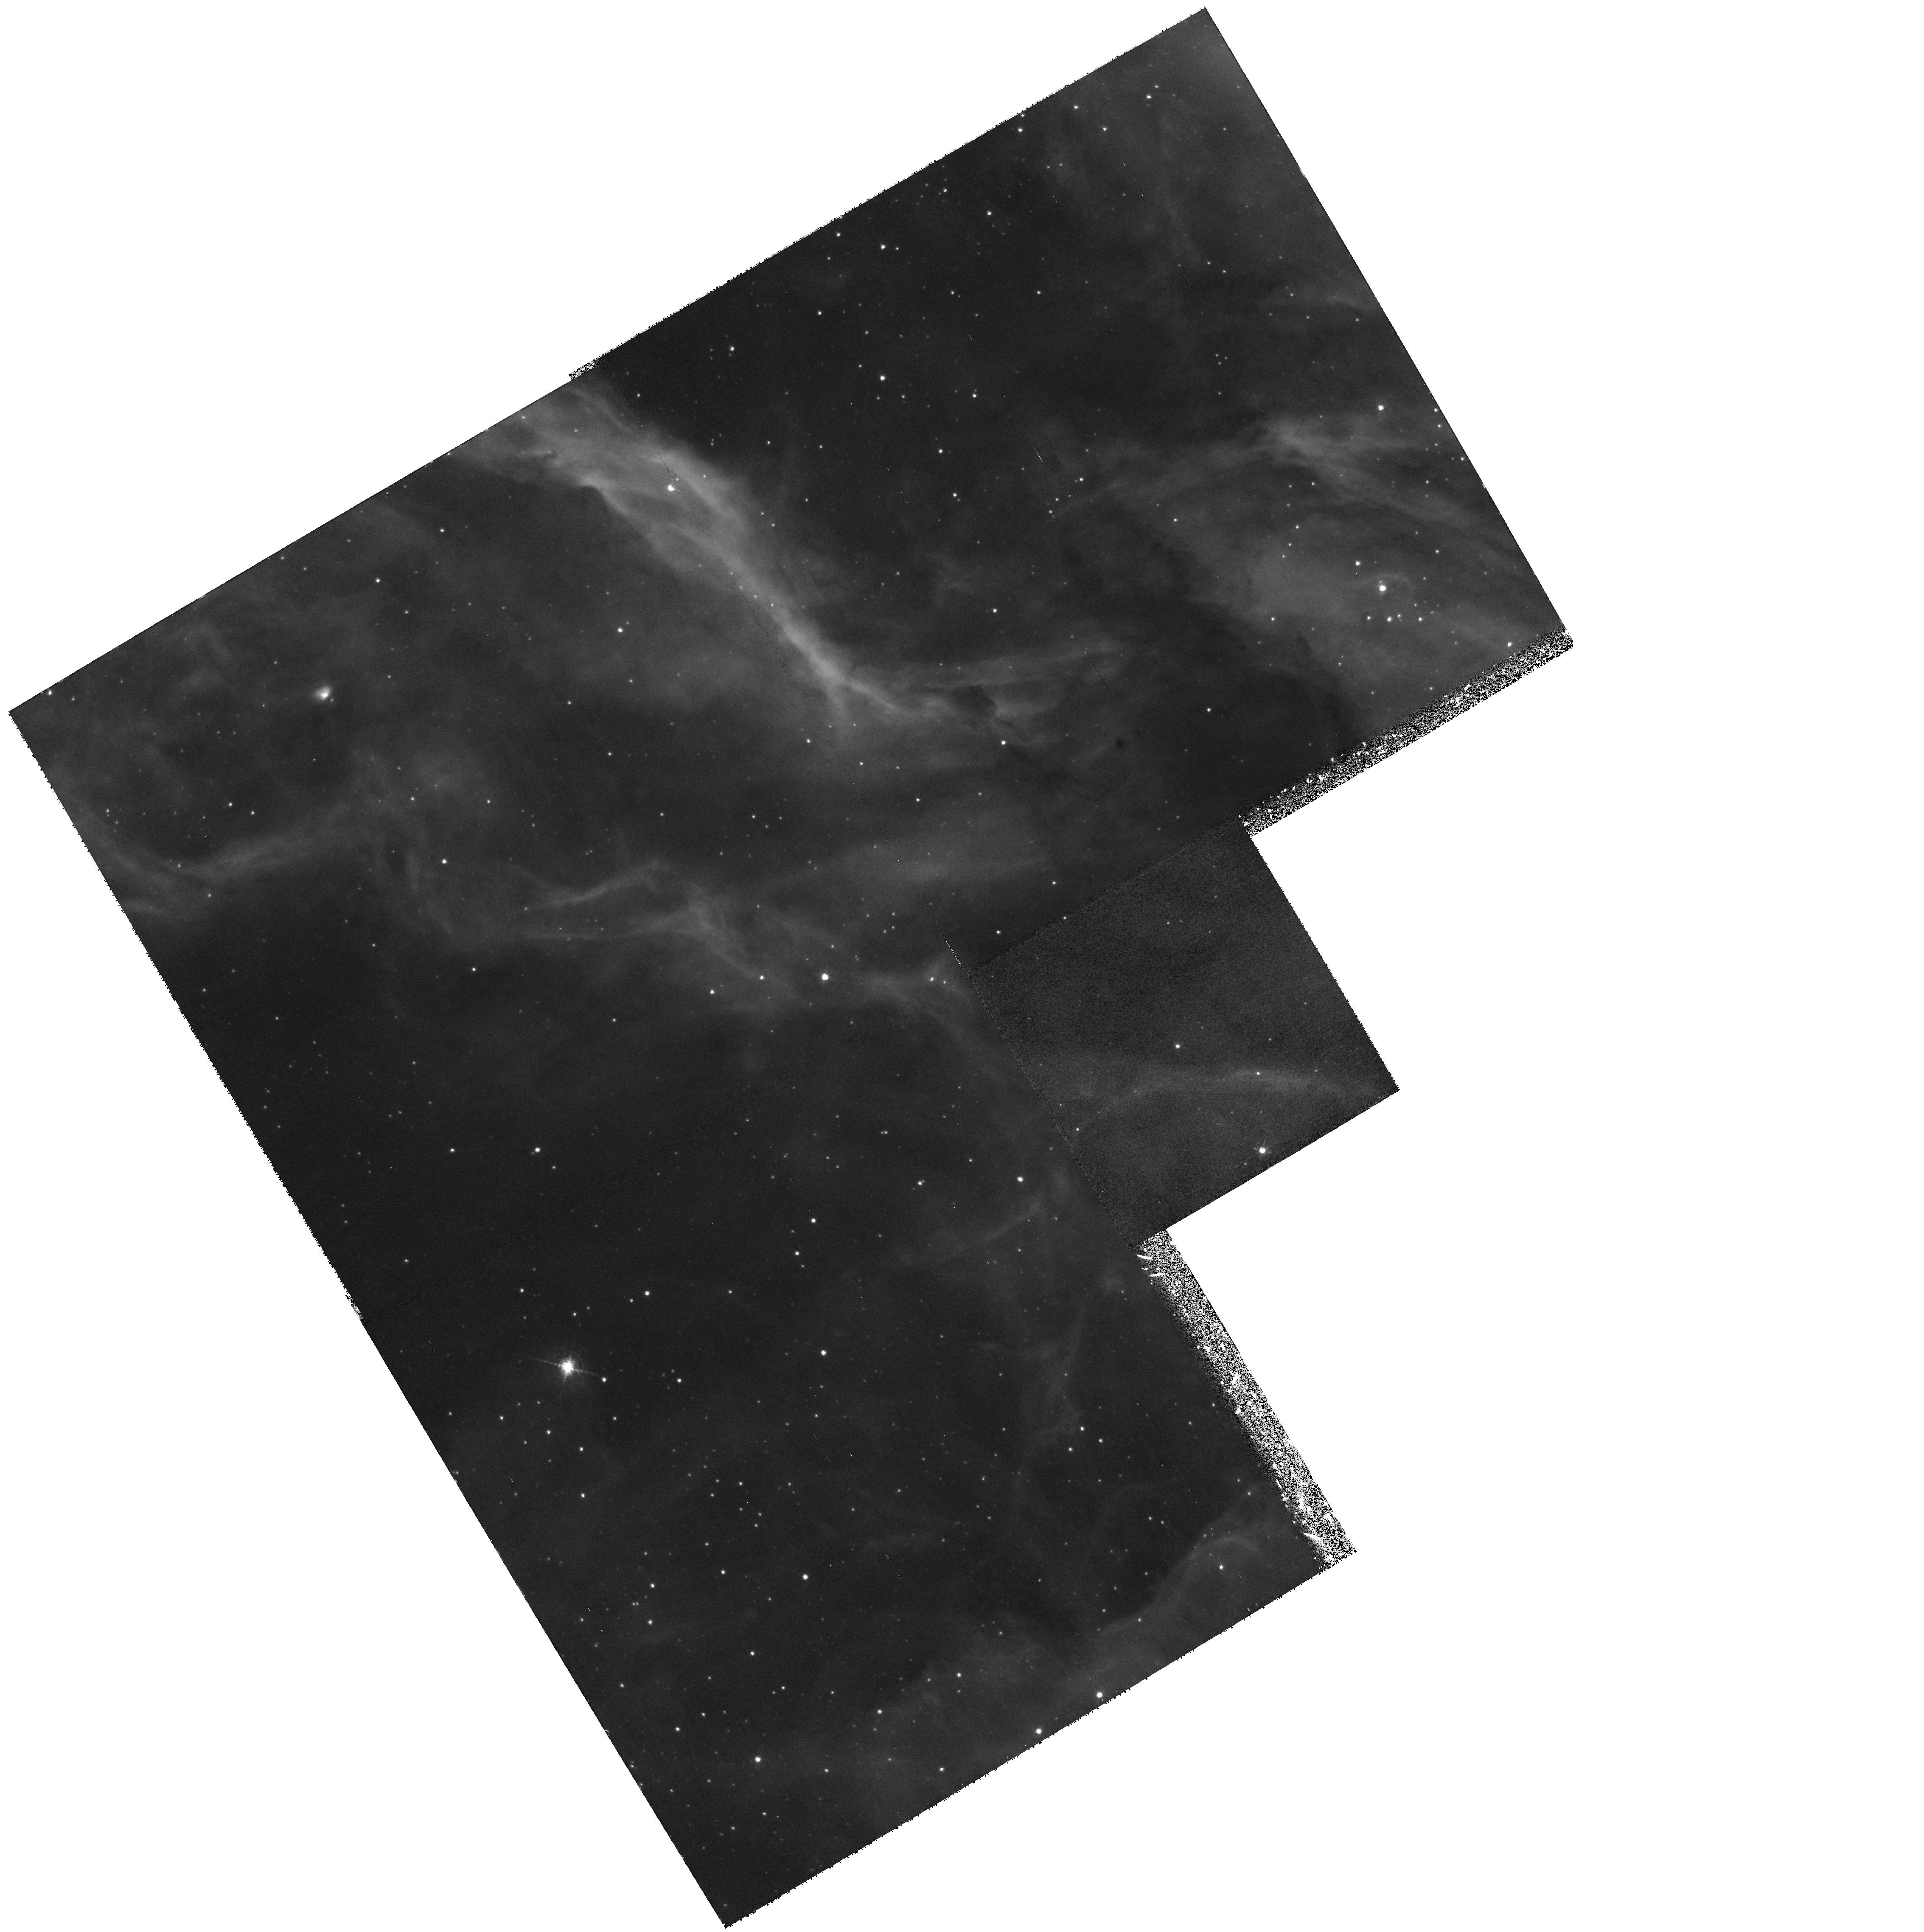
Target: LMC-SN1987A-PAR
Instrument: WFPC2/PC
Filter: F656N
Exposure: 43 min
Observation ID: hst_8243_11_wfpc2_pc_f656n_u5i211

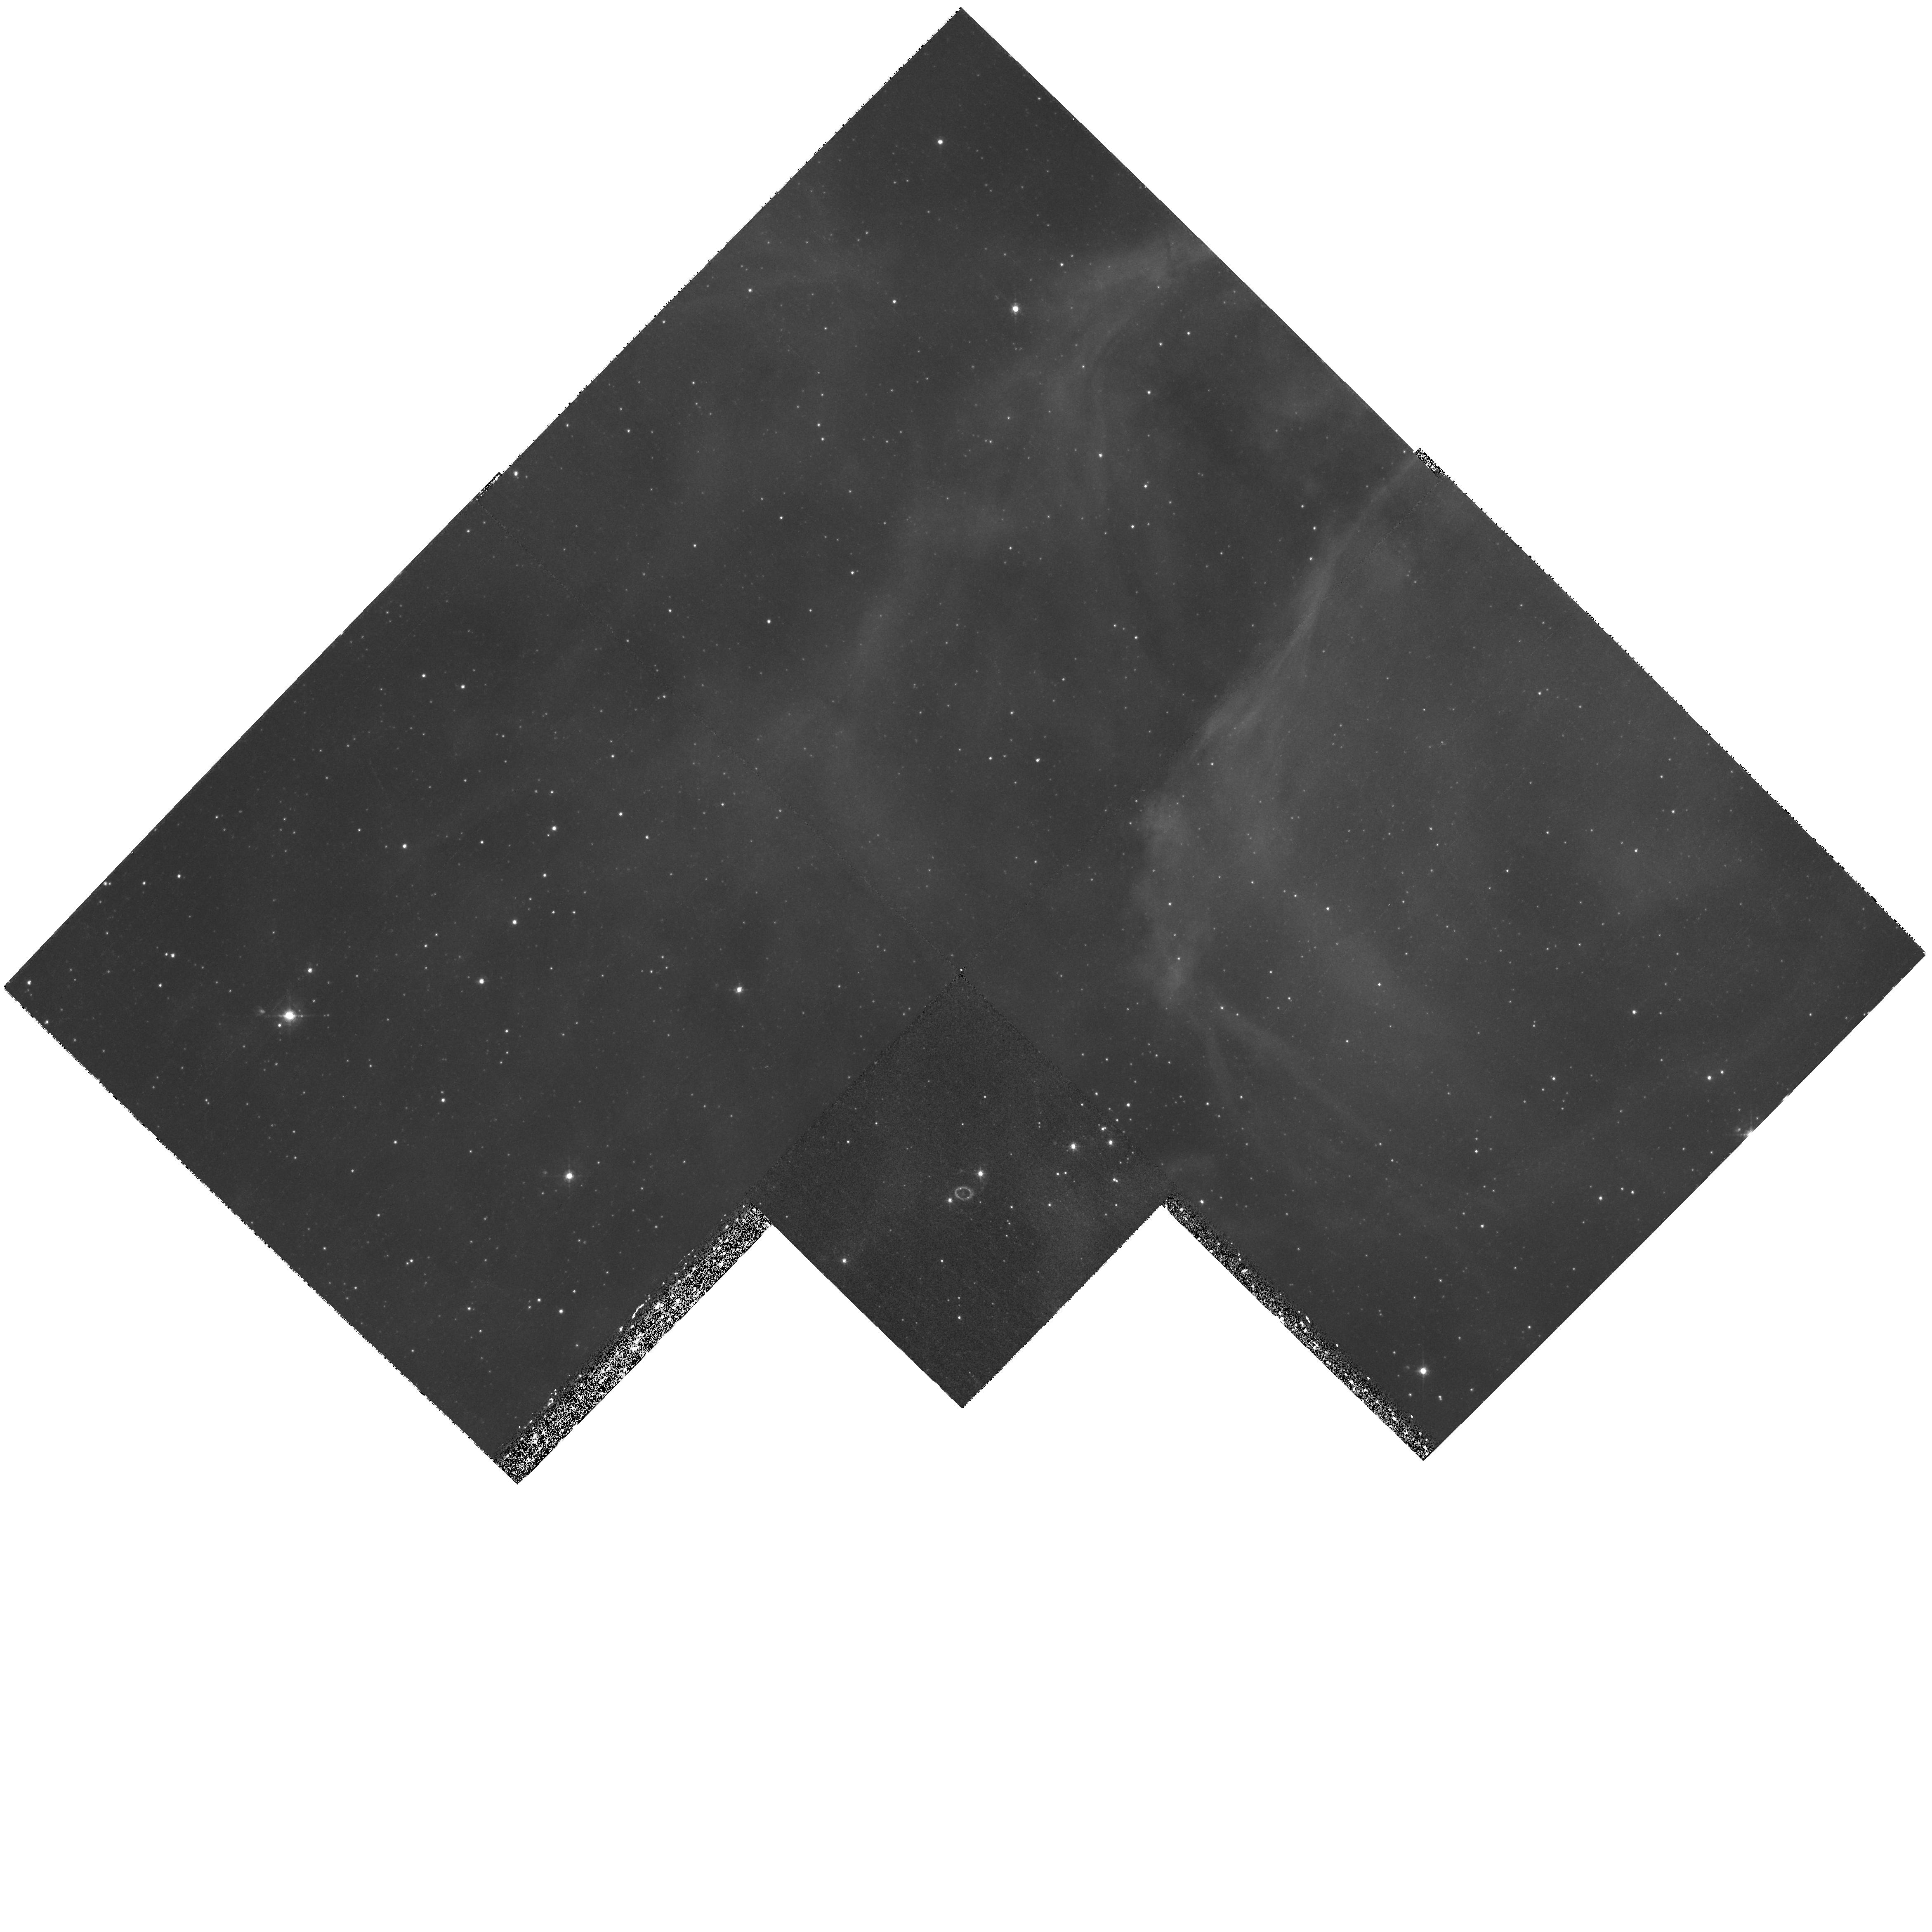
Target: LMC-SN1987A
Instrument: WFPC2/PC
Filter: F502N
Exposure: 1 h
Observation ID: hst_8243_70_wfpc2_pc_f502n_u5i270

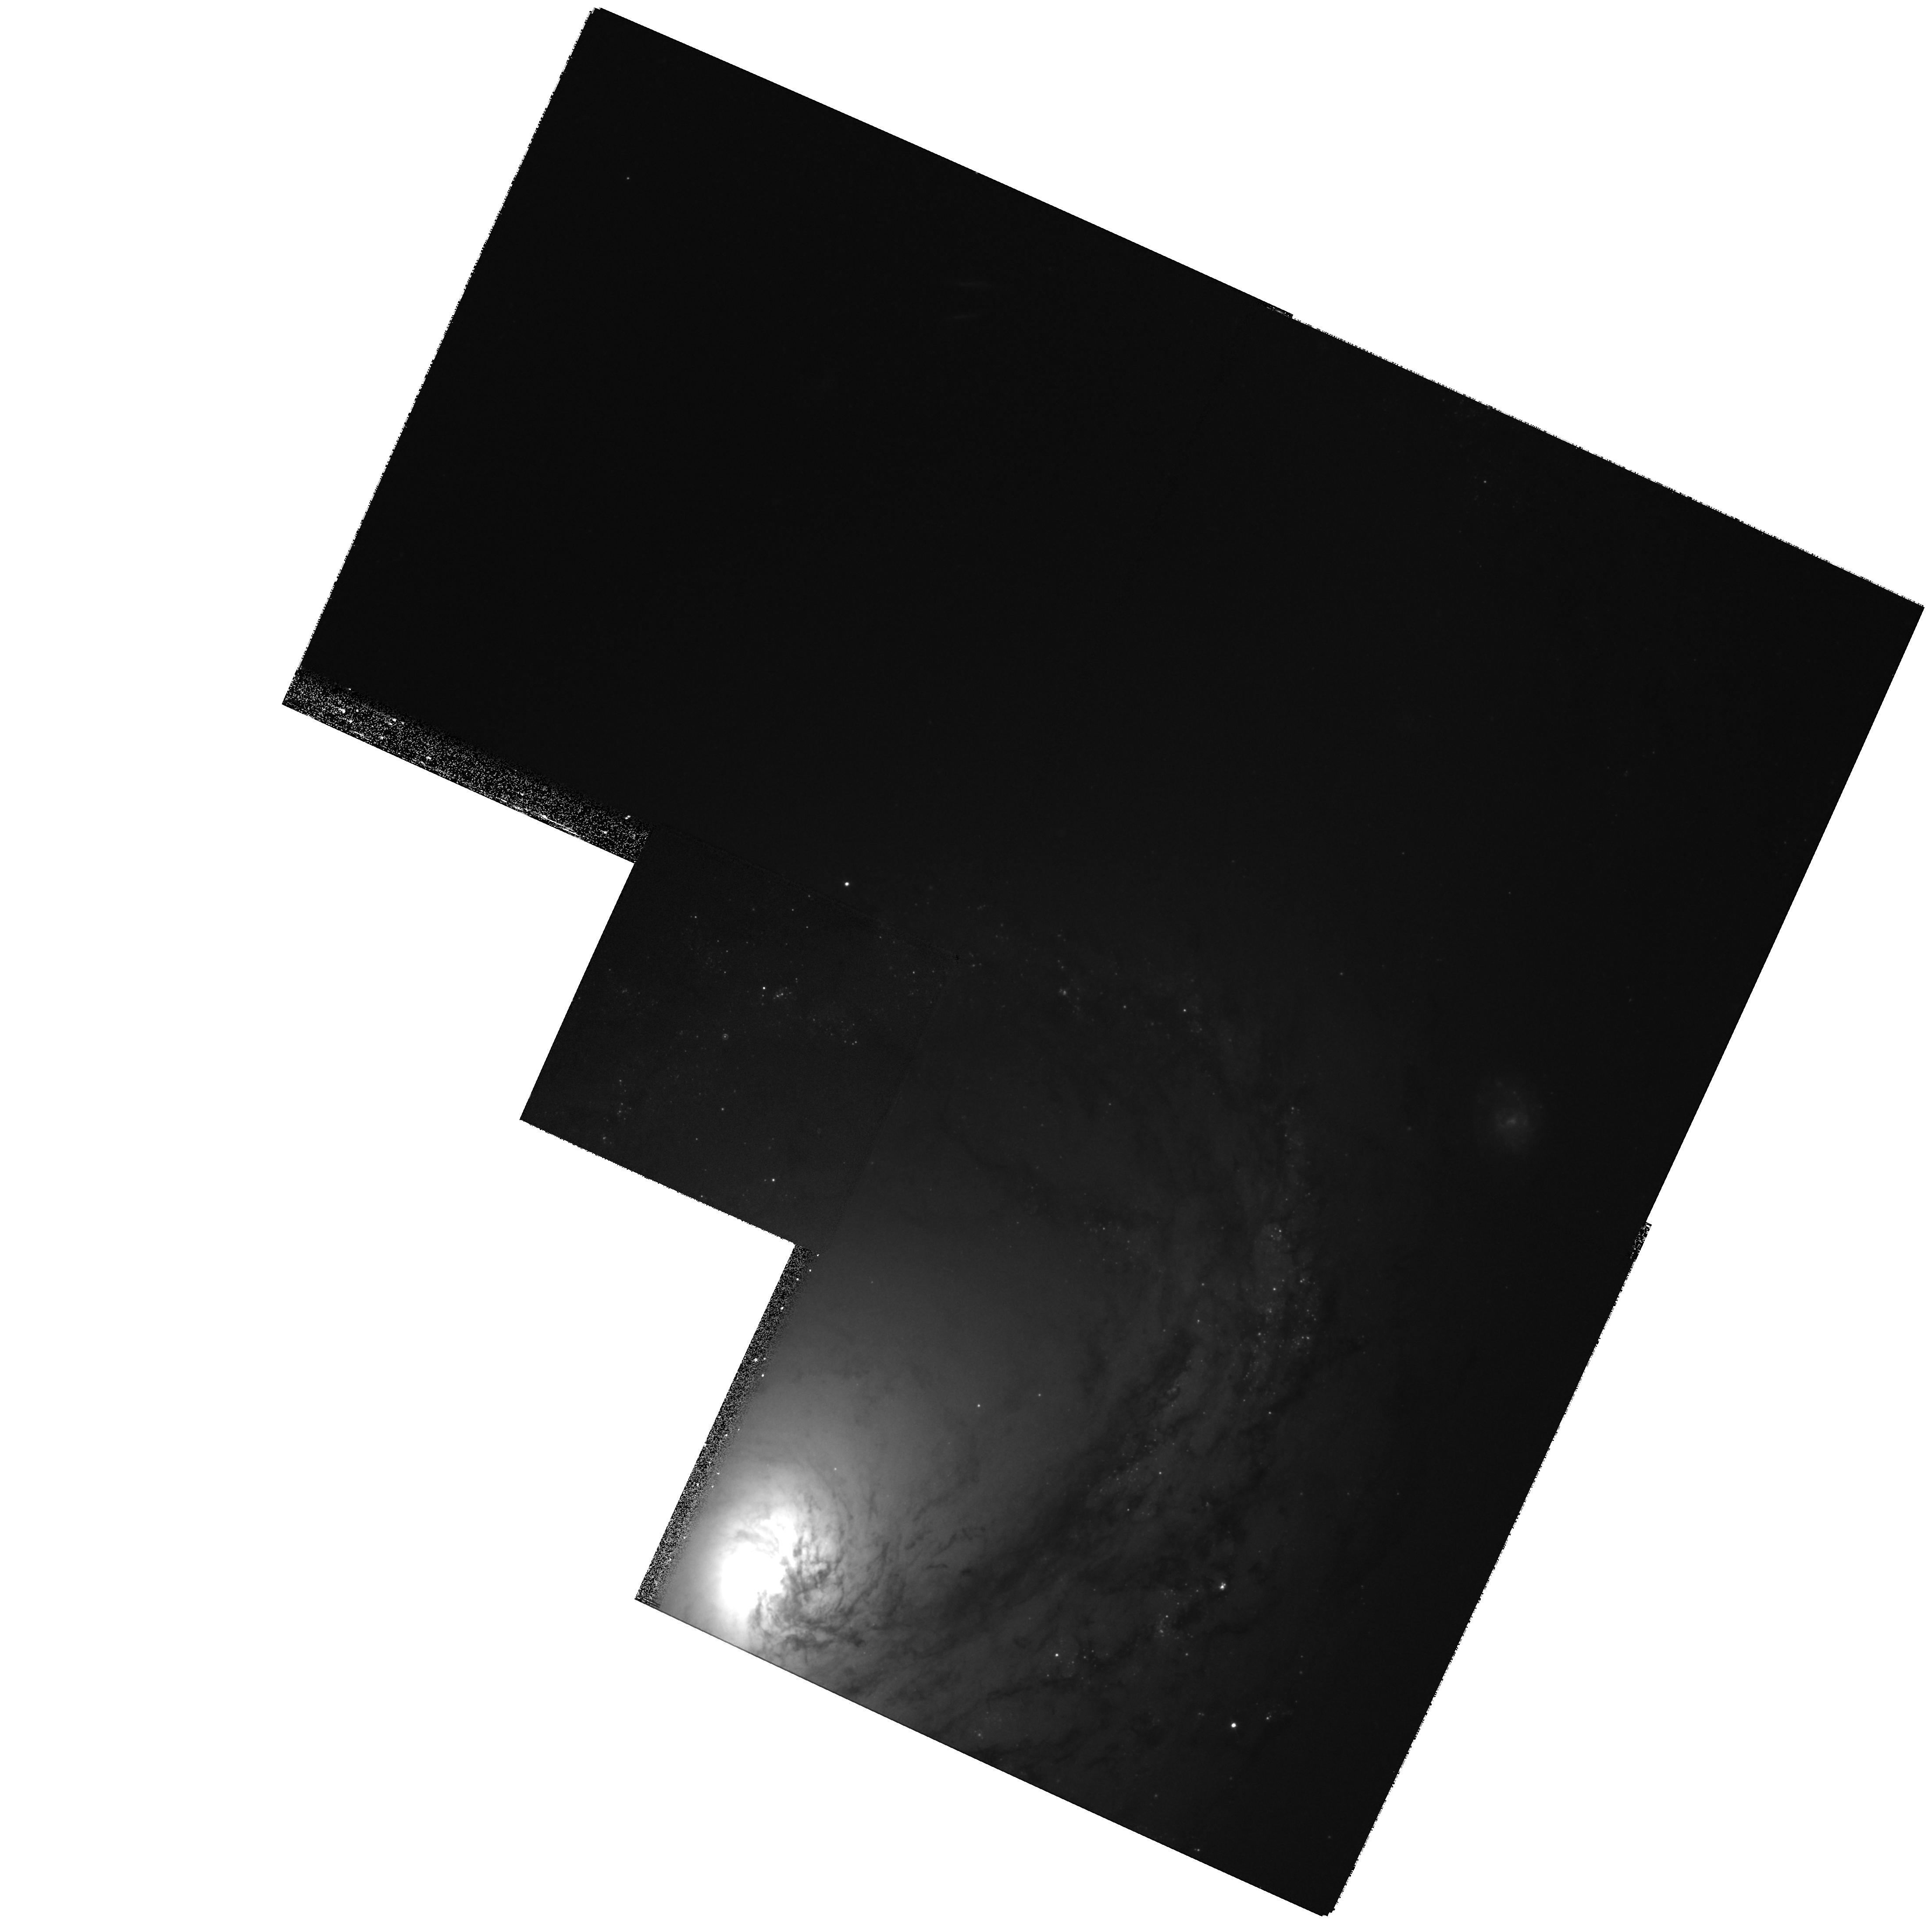
Target: SN1998BU
Instrument: WFPC2/PC
Filter: F555W
Exposure: 24 min
Observation ID: hst_8243_90_wfpc2_pc_f555w_u5i290

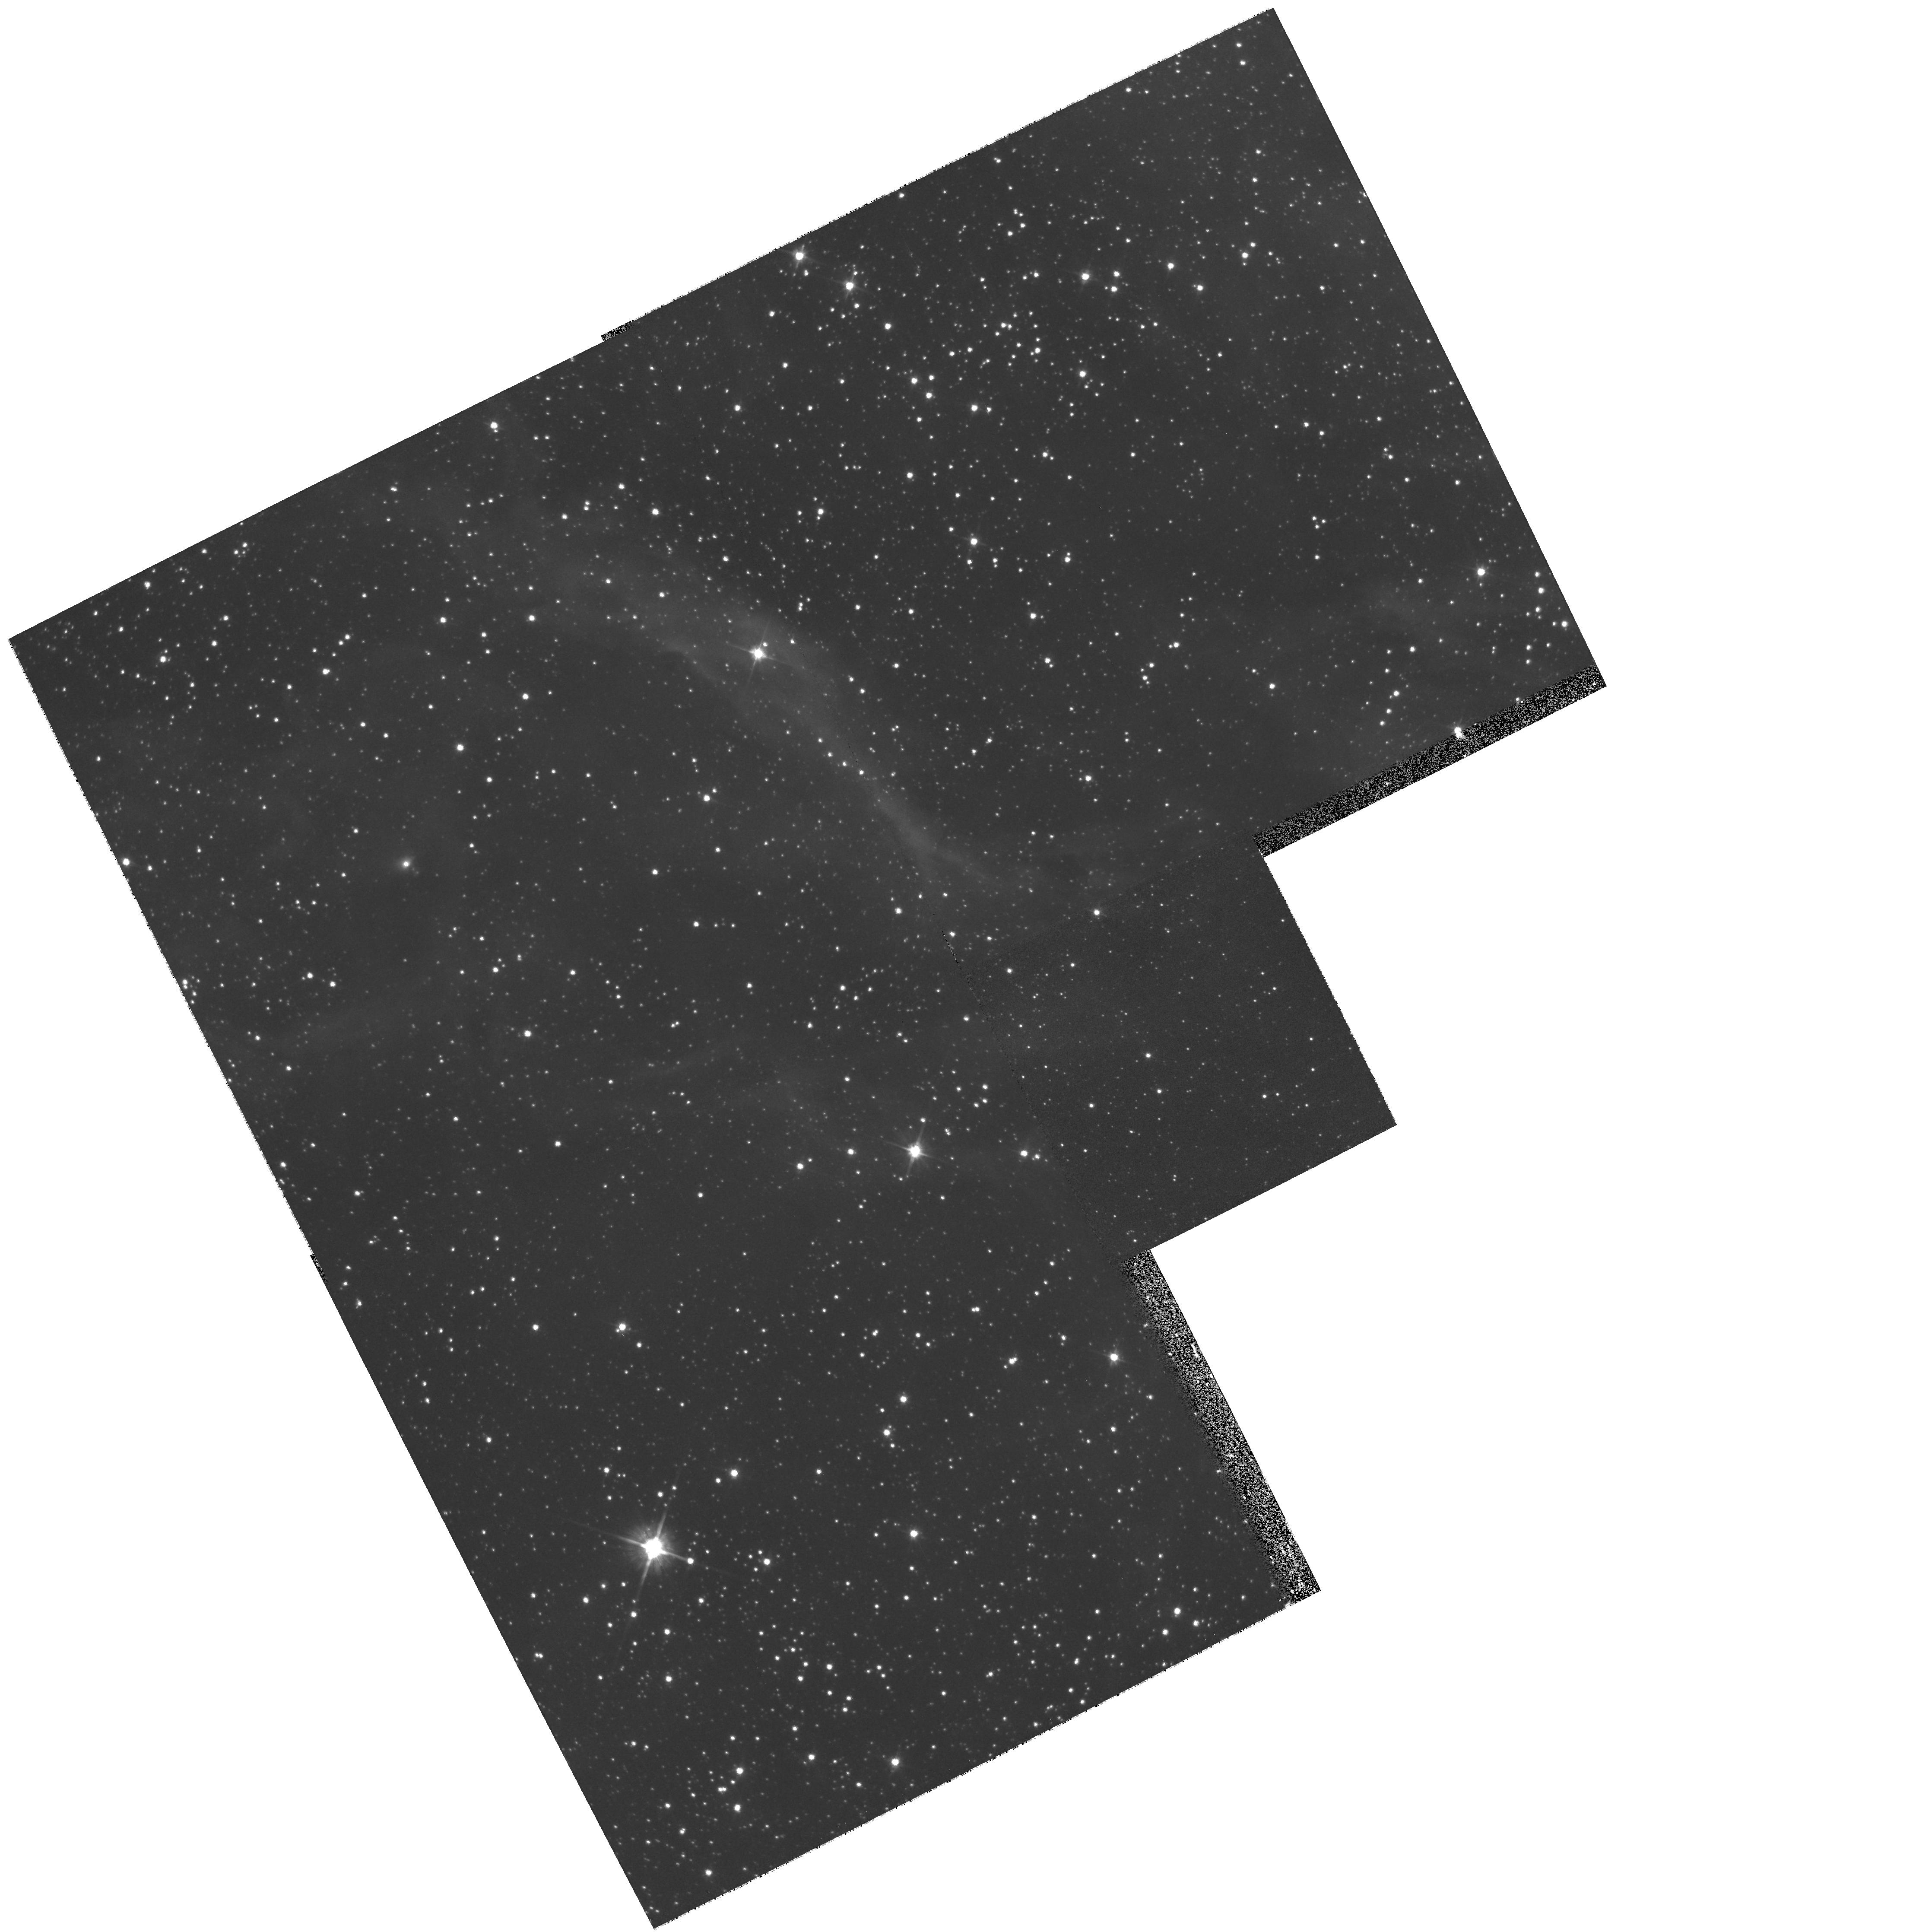
Target: LMC-SN1987A-PAR
Instrument: WFPC2/PC
Filter: F606W
Exposure: 7 min
Observation ID: hst_8243_14_wfpc2_pc_f606w_u5i214

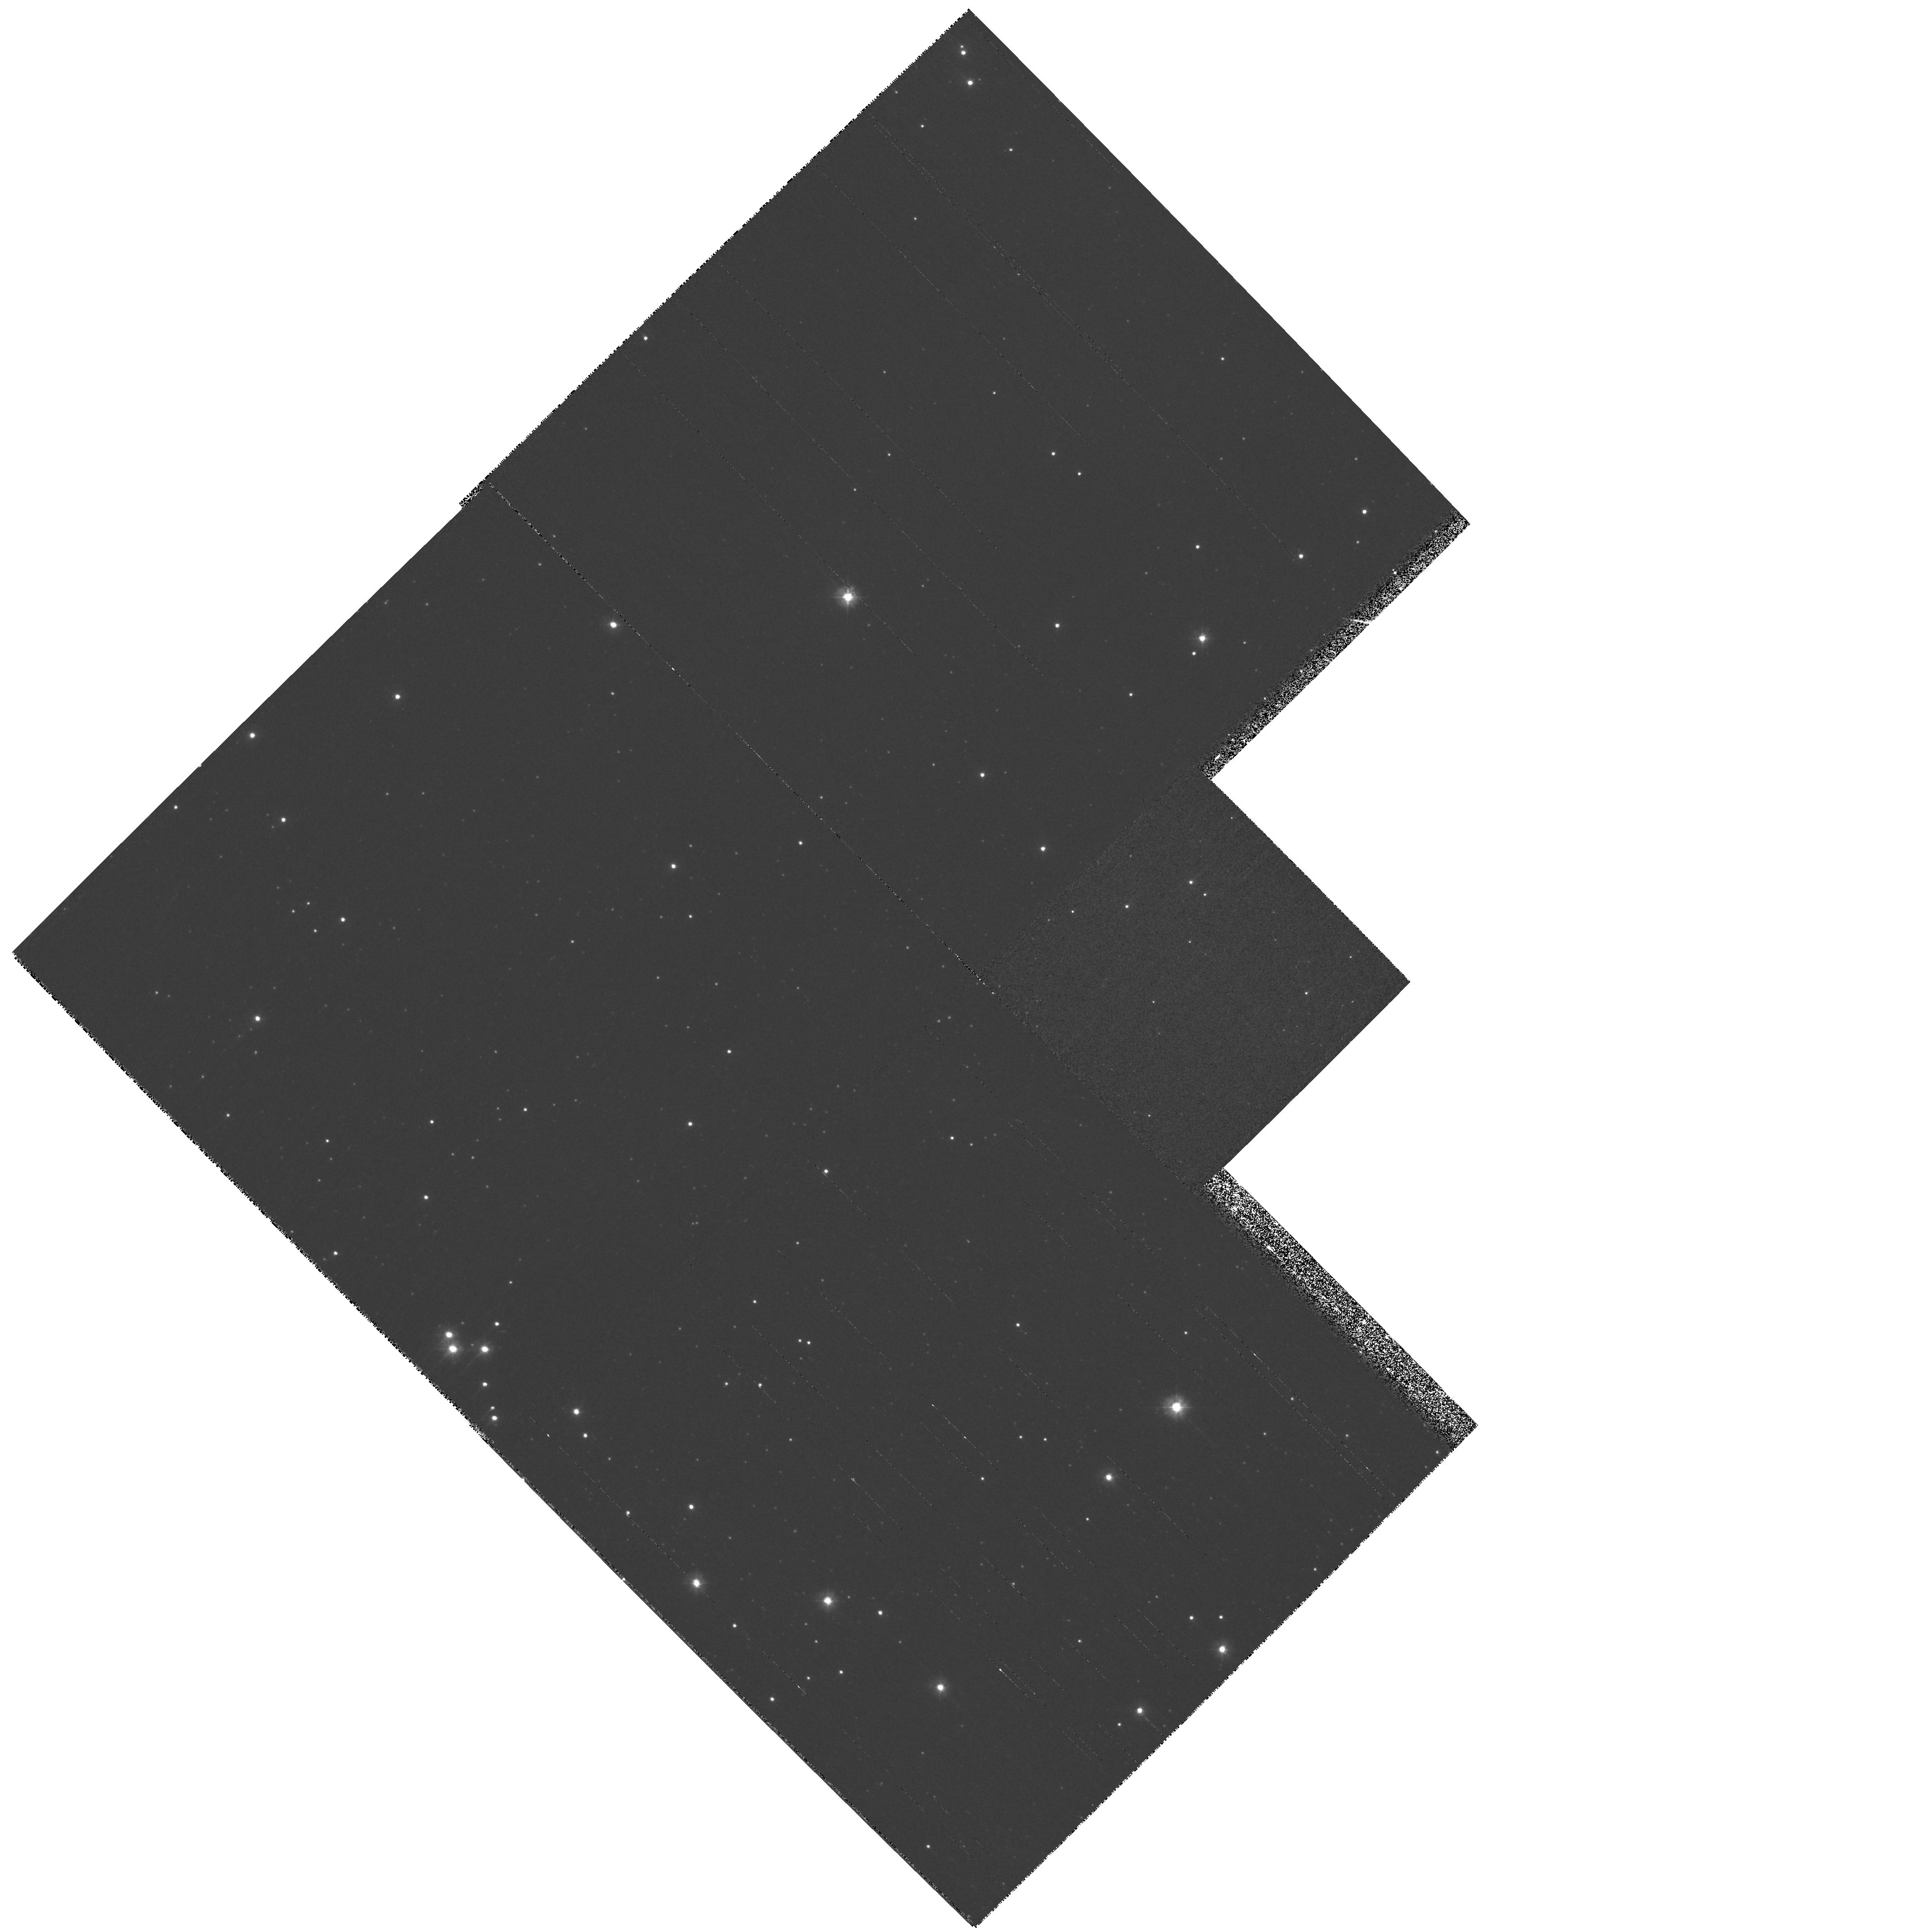
Target: LMC-SN1987A-PAR
Instrument: WFPC2/PC
Filter: F300W
Exposure: 17 min
Observation ID: hst_8243_71_wfpc2_pc_f300w_u5i271

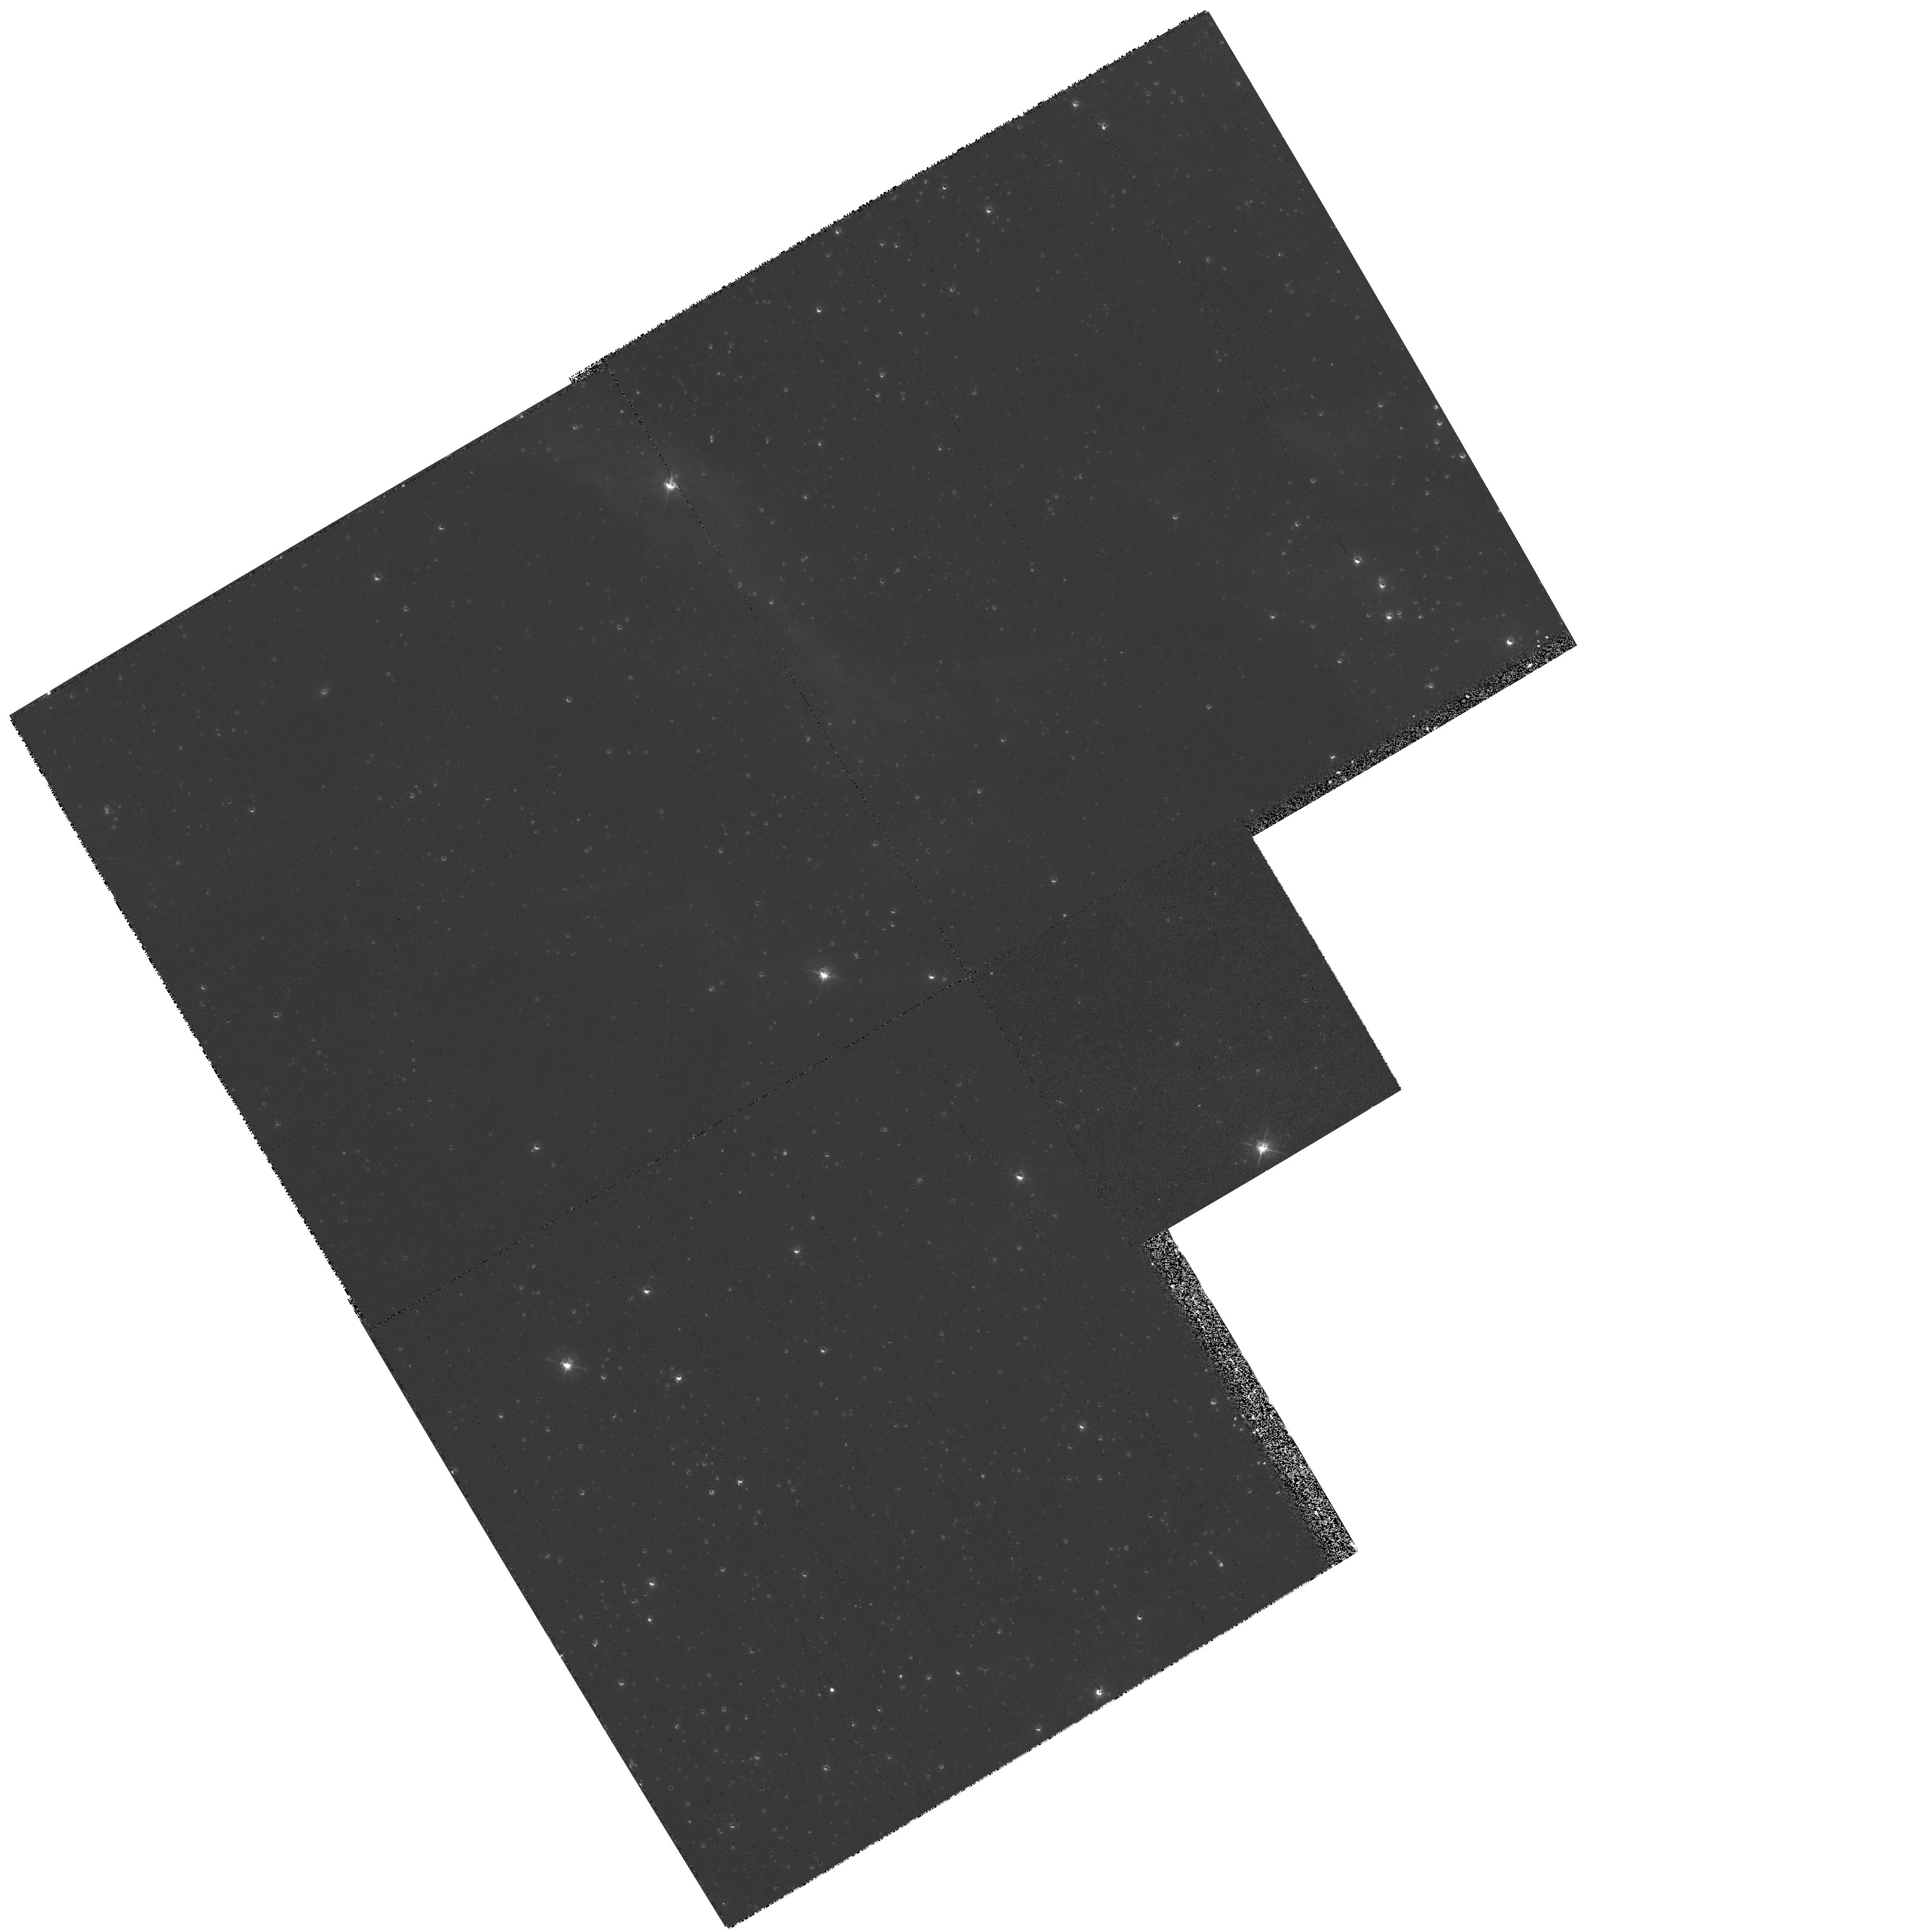
Target: LMC-SN1987A-PAR
Instrument: WFPC2/PC
Filter: F450W
Exposure: 5 min
Observation ID: hst_8243_10_wfpc2_pc_f450w_u5i210

SINS: The Supernova INtensive Study - Cycle 8 (PI: Kirshner, Robert P.)

Supernovae reveal the last stages of stellar evolution, create the chemical history of the Universe, energize the interstellar gas, and occupy the center of attention for the extragalactic distance scale and cosmology. HST can make unique contributions to understanding supernovae, as the SINS program has shown. Now HST is better than ever for this work: STIS is ideal for spatially-resolved observations of SN 1987A, where a rapidly developing encounter between the fast-moving debris and the stationary inner ring has just begun. Our approach for Cycle 8 is the intensive study of a few selected objects beyond SN 1987A: SN 1993J in M81, SN 1998bu, SN 1998S and a Target-of-Opportunity observation of a bright, new supernova to be discovered during Cycle 8. We aim to explore the UV emission from supernovae, exploit the spatial resolution of HST, and press the late-time observations of supernovae into uncharted territory. The SINS team provides extensive ground-based support and analytic power to create an effective observing program that uses HST to help understand the final, most violent stage of stellar evolution.